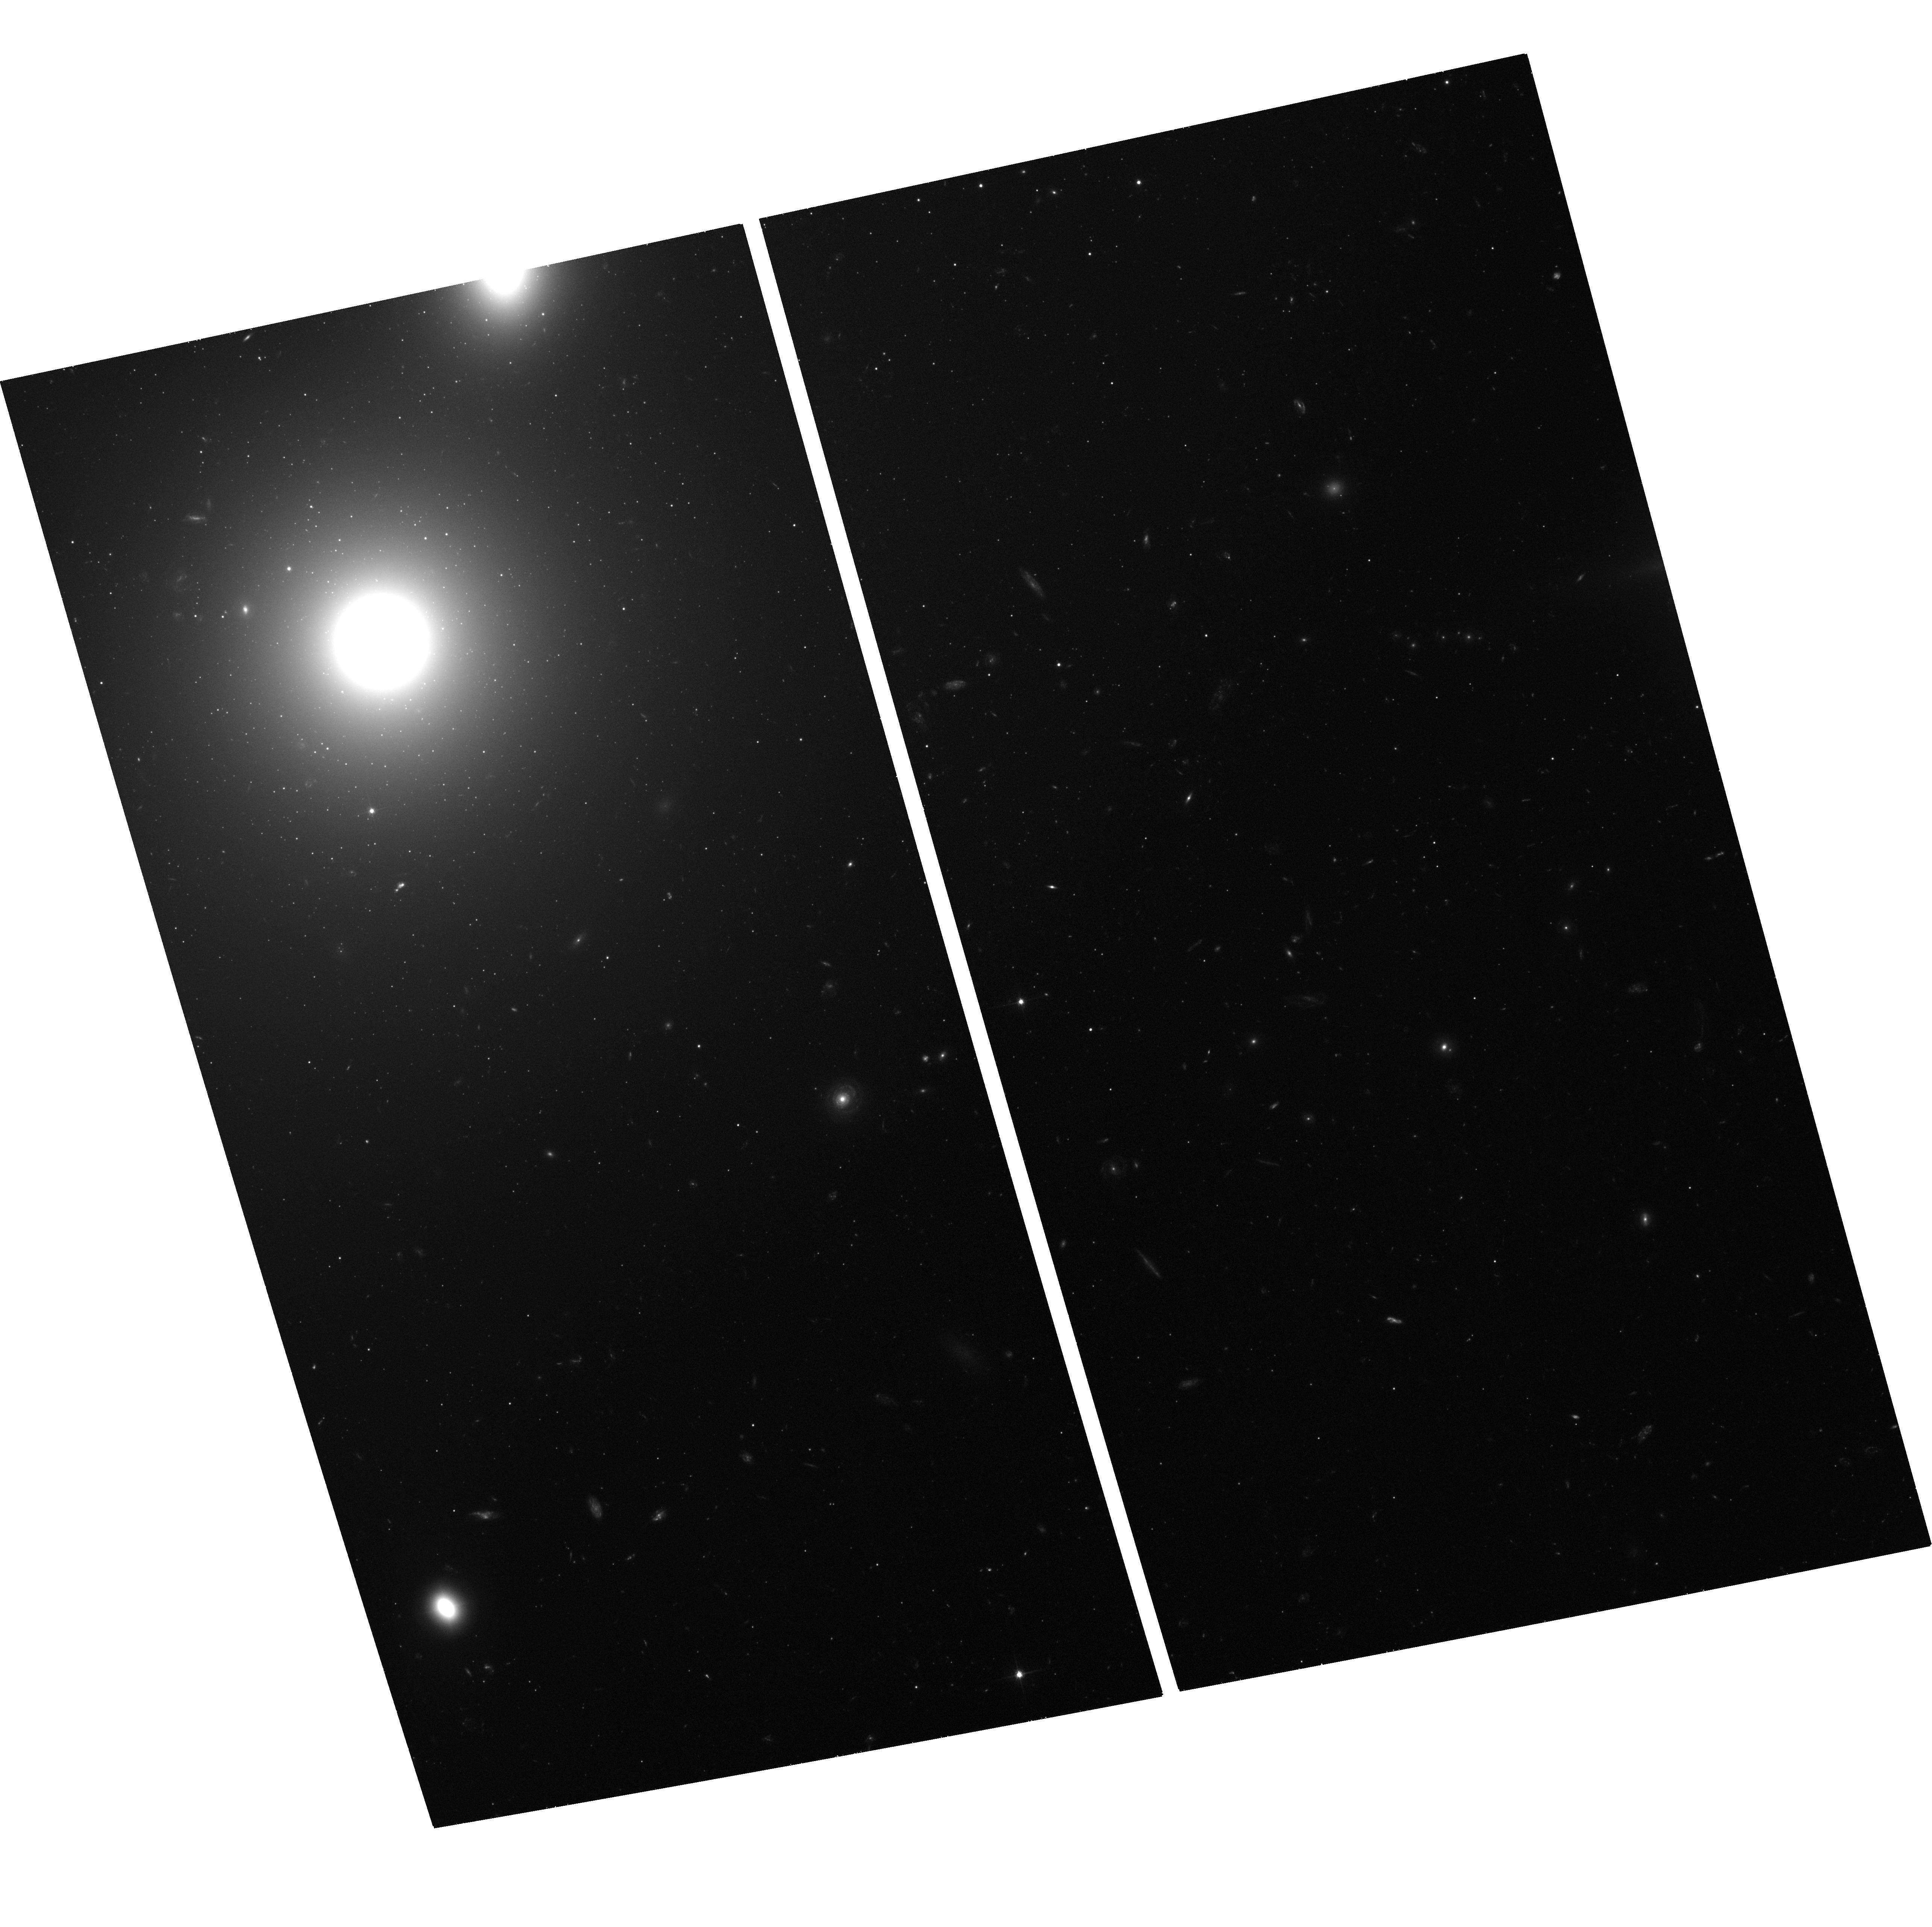
Target: 3C264-JET
Instrument: ACS/WFC
Filter: F606W
Exposure: 1.2 h
Observation ID: hst_13327_02_acs_wfc_f606w_jca202

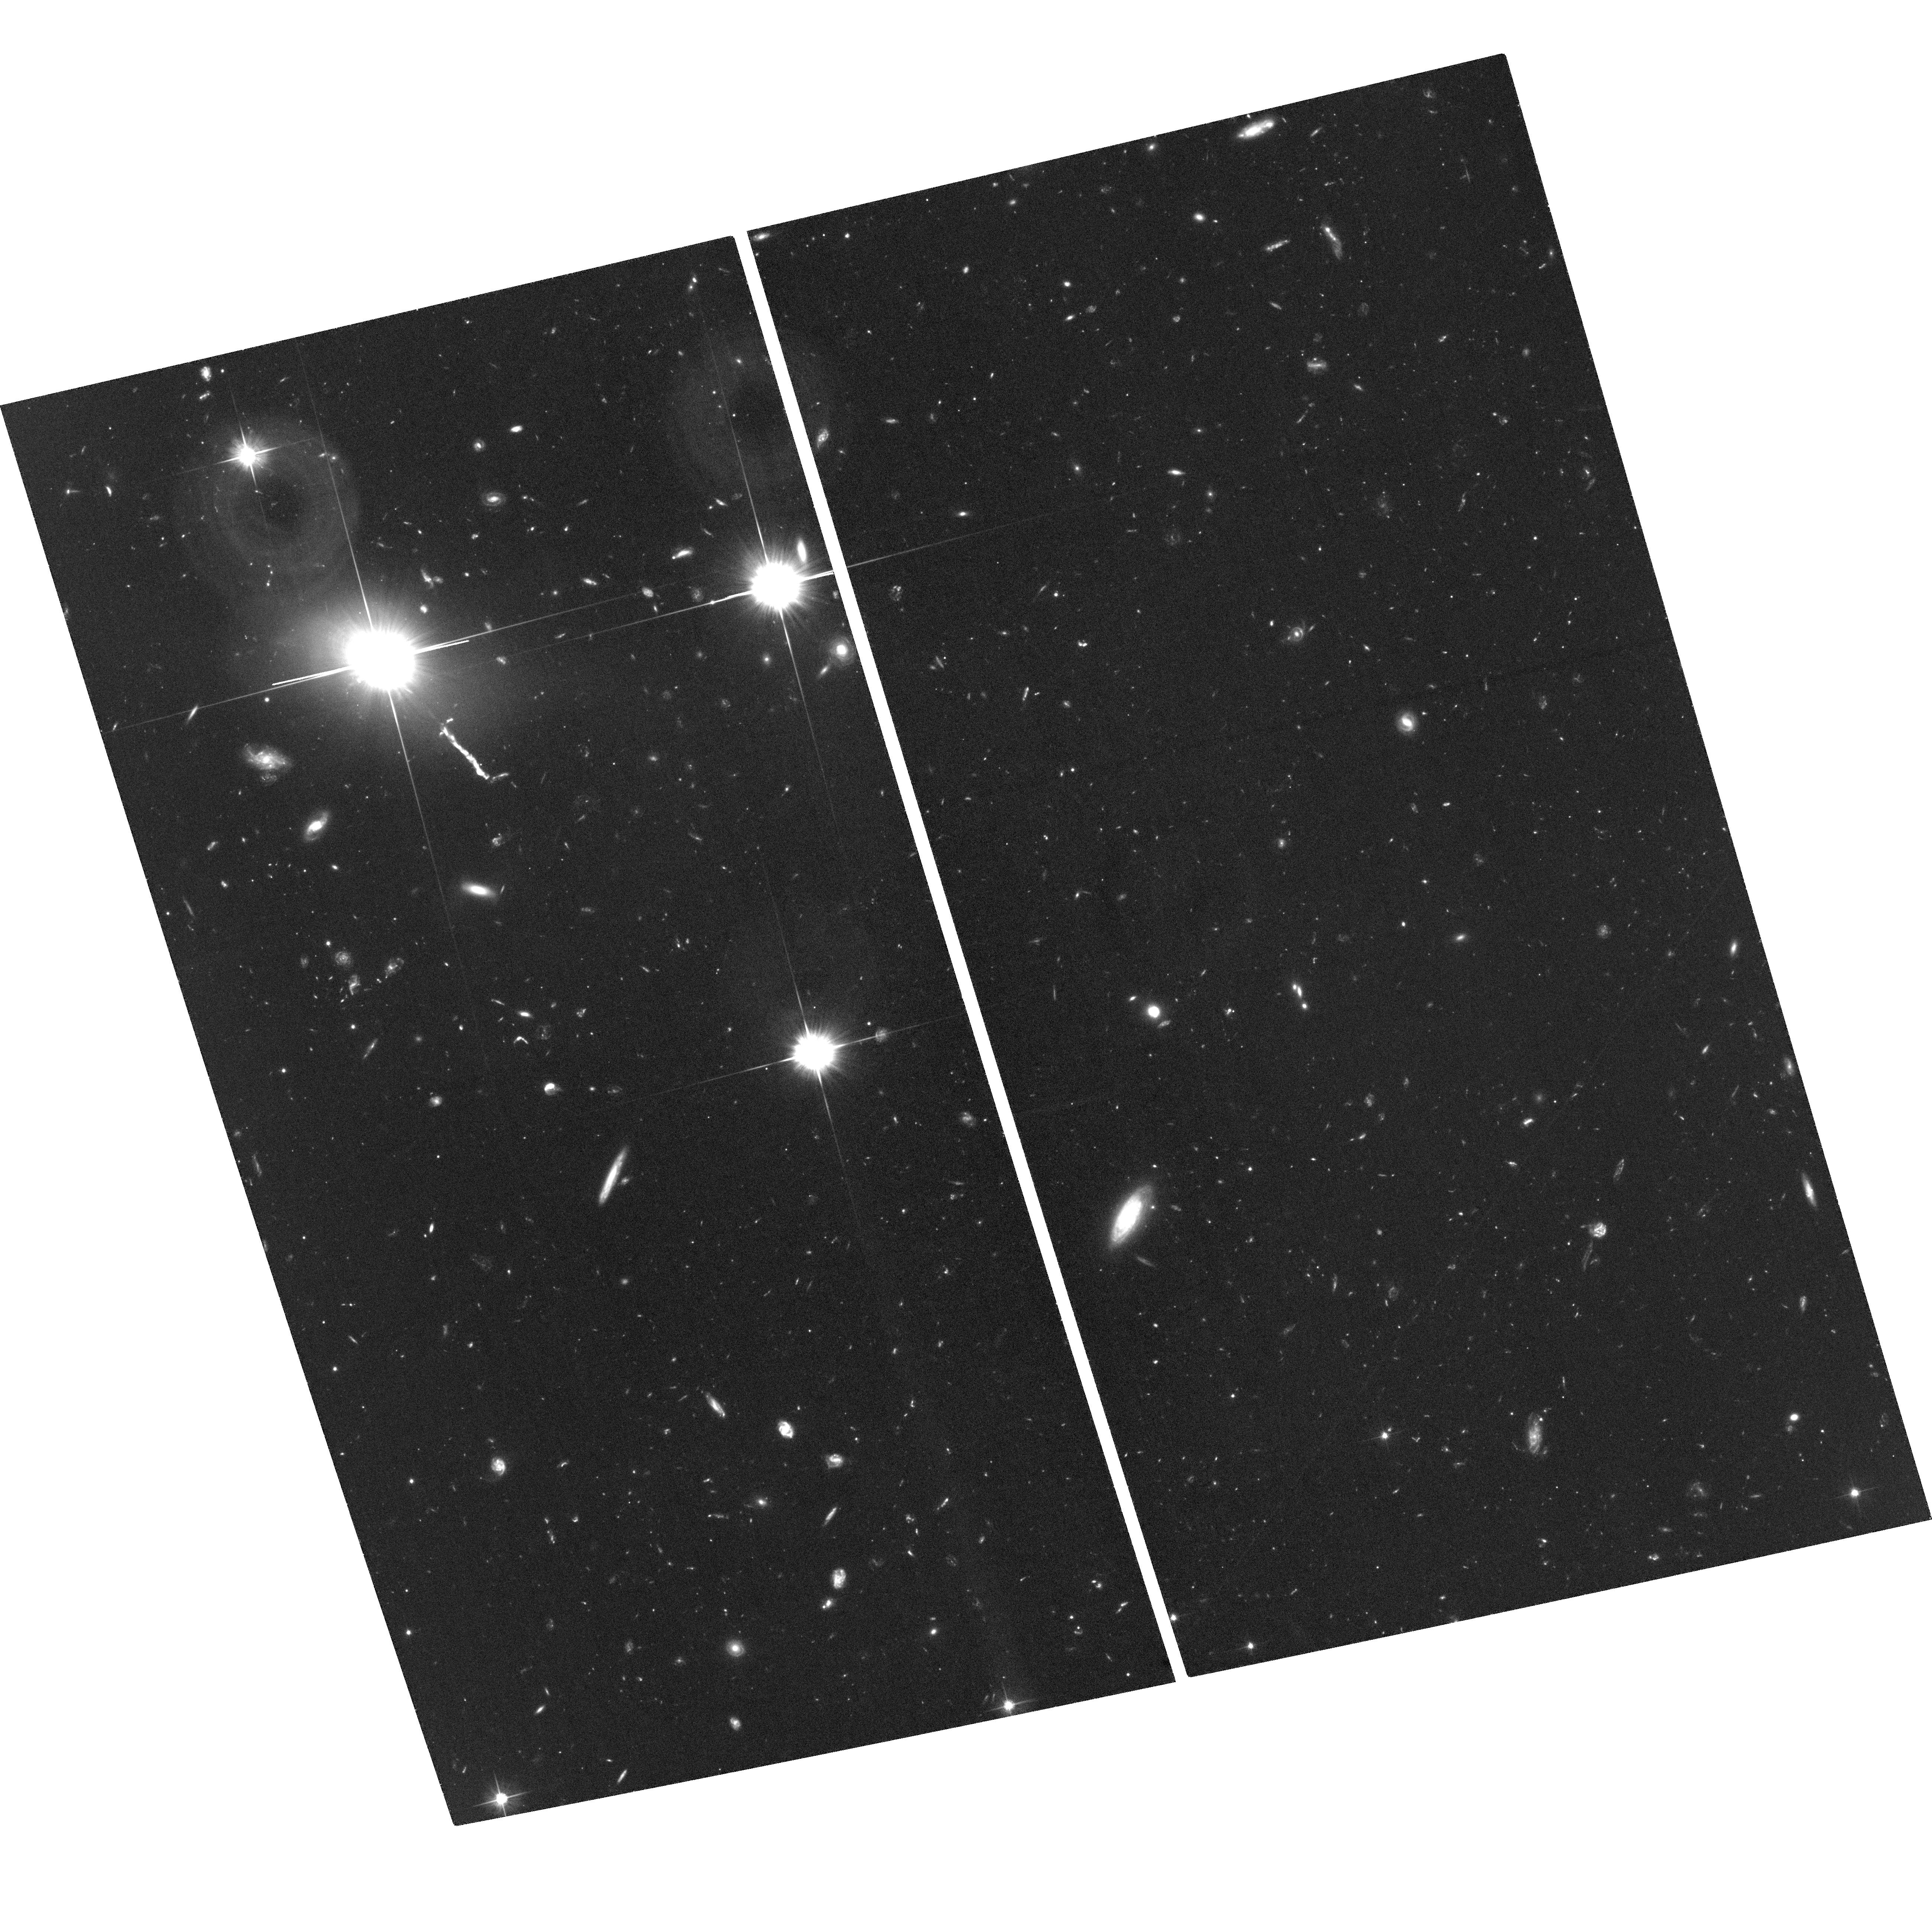
Target: 3C273-JET
Instrument: ACS/WFC
Filter: F606W
Exposure: 2.6 h
Observation ID: hst_13327_01_acs_wfc_f606w_jca201

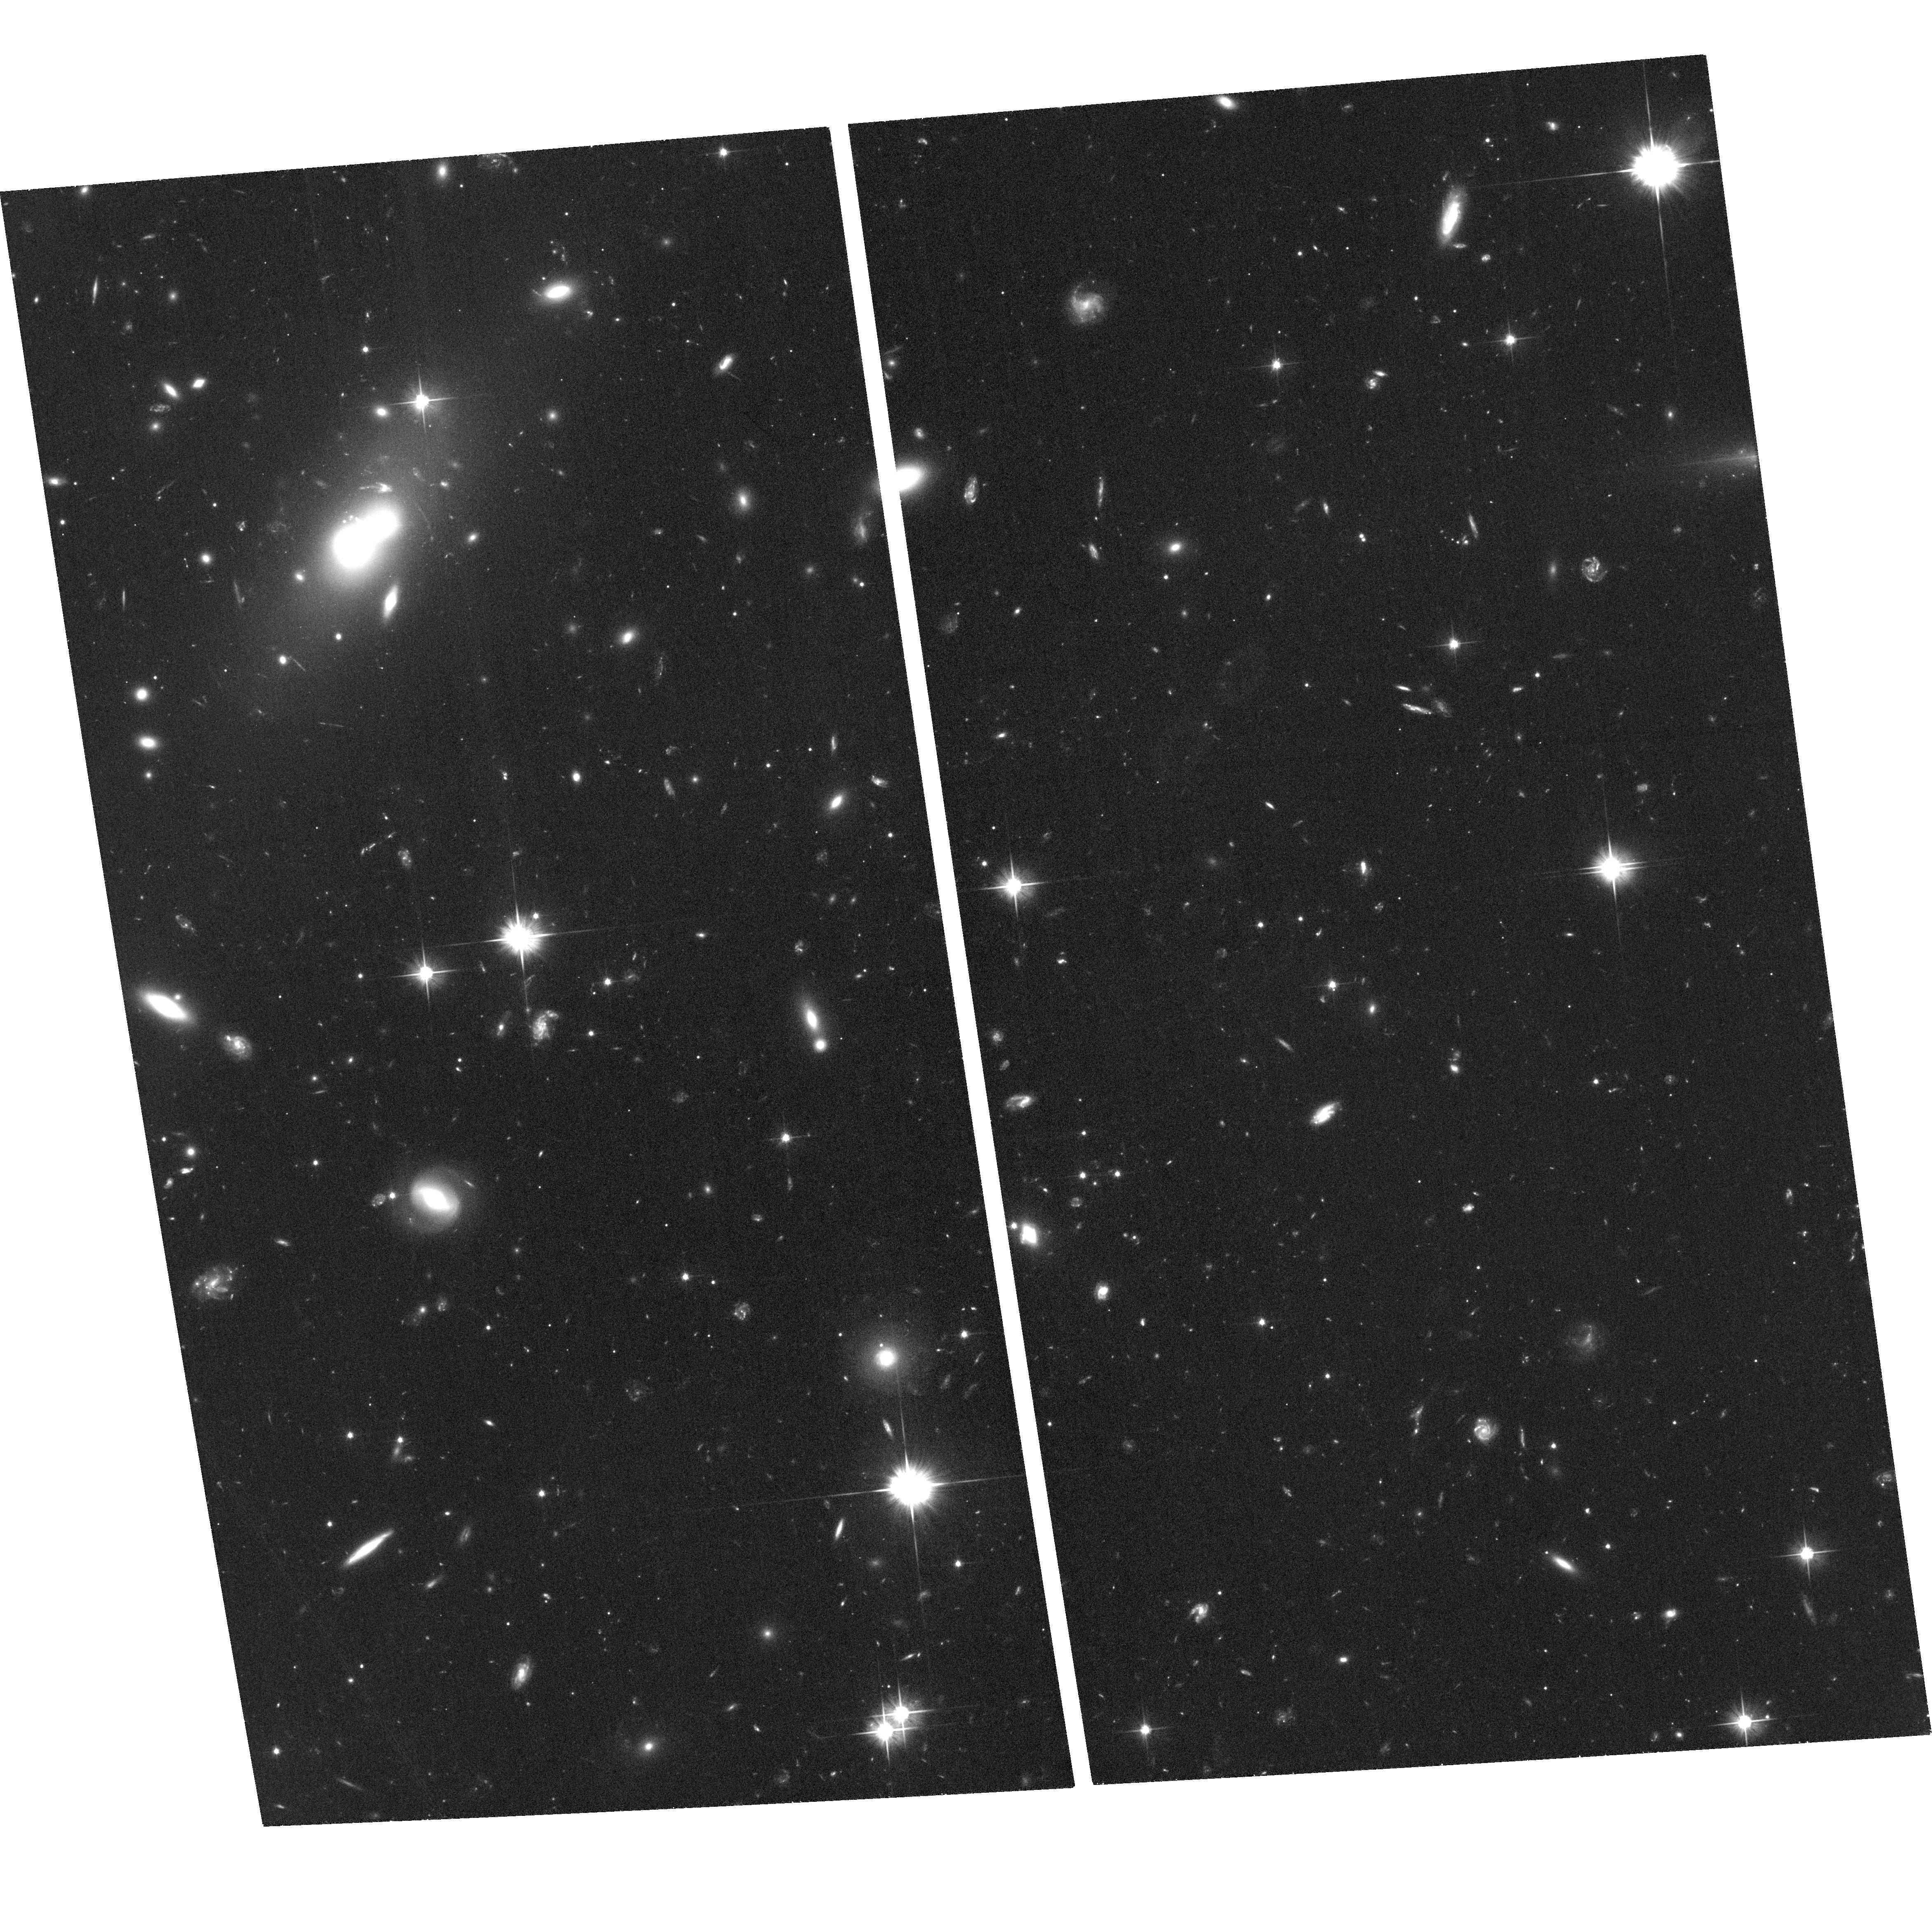
Target: 3C346-JET
Instrument: ACS/WFC
Filter: F606W
Exposure: 1.3 h
Observation ID: hst_13327_03_acs_wfc_f606w_jca203

Proper Motions at 500 Mpc: Measuring Superluminal motions in Optical Jets with HST (PI: Meyer, Eileen T)

Following the success of a recent archival program to measure precisely the superluminal proper motions of the relativistic jet in the nearby galaxy M87, we propose new ACS/WFC observations of three radio galaxies with optical jets previously detected by HST. The moderately deep imaging we propose will provide us with a well-sampled astrometric reference frame in order to accurately register archival HST images of these jets, using globular clusters and background galaxies to reach sub-pixel astrometric accuracy. In conjunction with archival data, the new observations will provide baselines of 20 years over which to compare the location of knots in these jets, allowing us to measure speeds for individual components with accuracies of 0.2c for the nearby source 3C 264 and 1c for 3C 346 and 3C 273. The kinematics of jets on large scales have not been previously studied, leaving open the question of whether the bright knots and compact features in the jet are standing recollimation shocks, or propogating plasma with possibly relativistic bulk motion. The latter case implies a jet that is intermittent on timescales much longer than the dynamical timescale. Observing proper motions in the optical allows us to study kinematics of compact features associated with zones of in situ particle acceleration which produce the higher-energy optical through X-ray photons, not distinctly visible in radio maps. The selected targets offer a diversity in jet power and morphological type which will allow us to better understand the AGN jet population as a whole, and put constraints on unknowns such as the jet energy content, and the impact of jets on the galaxy and cluster environment.